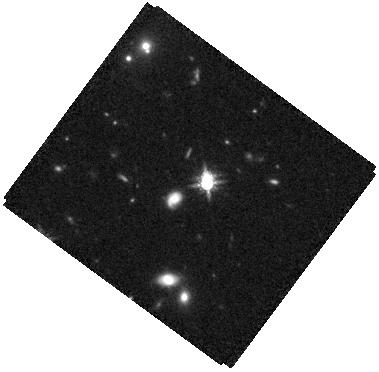
Target: SDSSJ1225+4831
Instrument: WFC3/IR
Filter: F160W
Exposure: 34 min
Observation ID: hst_17287_13_wfc3_ir_f160w_if3913

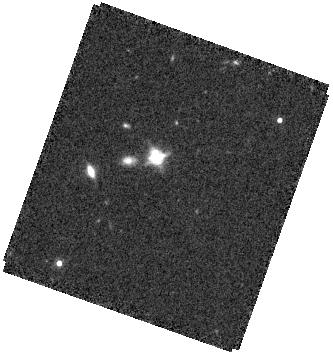
Target: SDSSJ1608+2716
Instrument: WFC3/IR
Filter: F160W
Exposure: 34 min
Observation ID: hst_17287_03_wfc3_ir_f160w_if3903

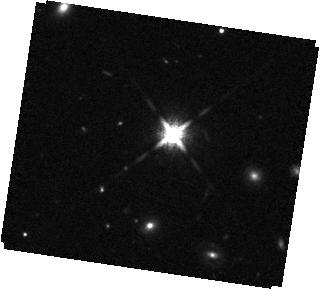
Target: SDSSJ0927+3512
Instrument: WFC3/IR
Filter: F160W
Exposure: 34 min
Observation ID: hst_17287_06_wfc3_ir_f160w_if3906

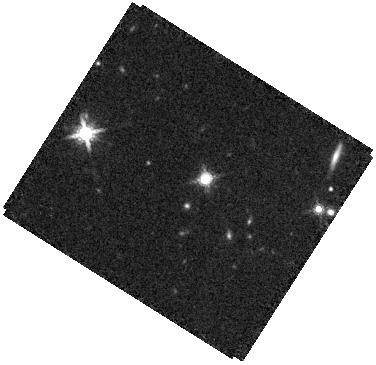
Target: SDSSJ0841+4825
Instrument: WFC3/IR
Filter: F160W
Exposure: 34 min
Observation ID: hst_17287_05_wfc3_ir_f160w_if3905

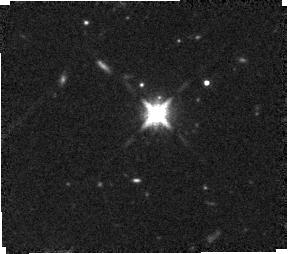
Target: SDSSJ0950+4329
Instrument: WFC3/IR
Filter: F160W
Exposure: 34 min
Observation ID: hst_17287_09_wfc3_ir_f160w_if3909

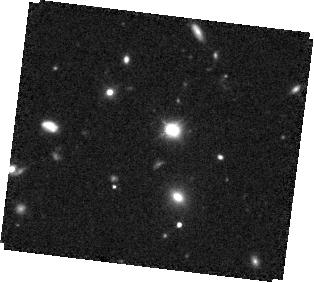
Target: SDSSJ1327+1036
Instrument: WFC3/IR
Filter: F160W
Exposure: 34 min
Observation ID: hst_17287_14_wfc3_ir_f160w_if3914

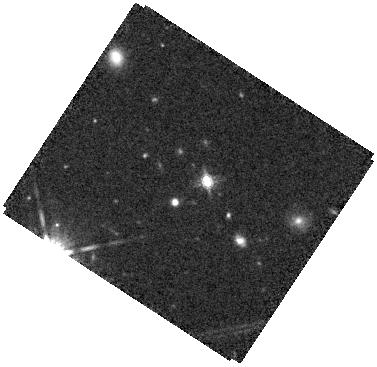
Target: SDSSJ0732+3533
Instrument: WFC3/IR
Filter: F160W
Exposure: 34 min
Observation ID: hst_17287_01_wfc3_ir_f160w_if3901

Discovering Close Dual and Lensed SMBHs at Cosmic Noon (PI: Liu, Xin)

STIS G430L slit spectroscopy and WFC3 F160W imaging are proposed to unambiguously confirm close (<5 kpc) dual and strong gravitationally lensed quasars at 1<z<3. The sample probes a new regime at higher redshifts, higher luminosities, and smaller separations than previous work. This poorly explored regime is crucial for understanding the impact of mergers in triggering SMBH accretion at Cosmic Noon, i.e., the peak quasar epoch. The targets are selected from Gaia using two new techniques. Targets have been carefully chosen to minimize interlopers from star-quasar superpositions. Ground-based follow-up AO-assisted NIR imaging has uncovered ~0.3"-0.7" double cores in each target, suggesting dual or lensed quasars, but the existing data are insufficient for determining their physical origins. The proposed new observations will unambiguously establish the targets as 1<z<3 sub-arcsecond dual or lensed quasars. STIS will detect spatially resolved spectra from each nucleus and measure SMBH and accretion properties (mass, mass ratio, and Eddington ratio) to put them into their cosmological context. WFC3 imaging will detect the much fainter extended host galaxy mergers against the bright quasars and possibly low surface brightness tidal features indicative of ongoing mergers in dual quasars, or foreground lenses in lensed quasars. The results will elucidate the unknown 1<z<3 sub-arcsec dual/lensed quasar population statistics. It will provide empirical constraints on the merger rate of 1<z<3 SMBHs and inform the prospects of binary SMBHs as targets for multi-messenger astronomy. Alternatively, discovery of small-scale lensed quasars would be equally interesting in its own right.